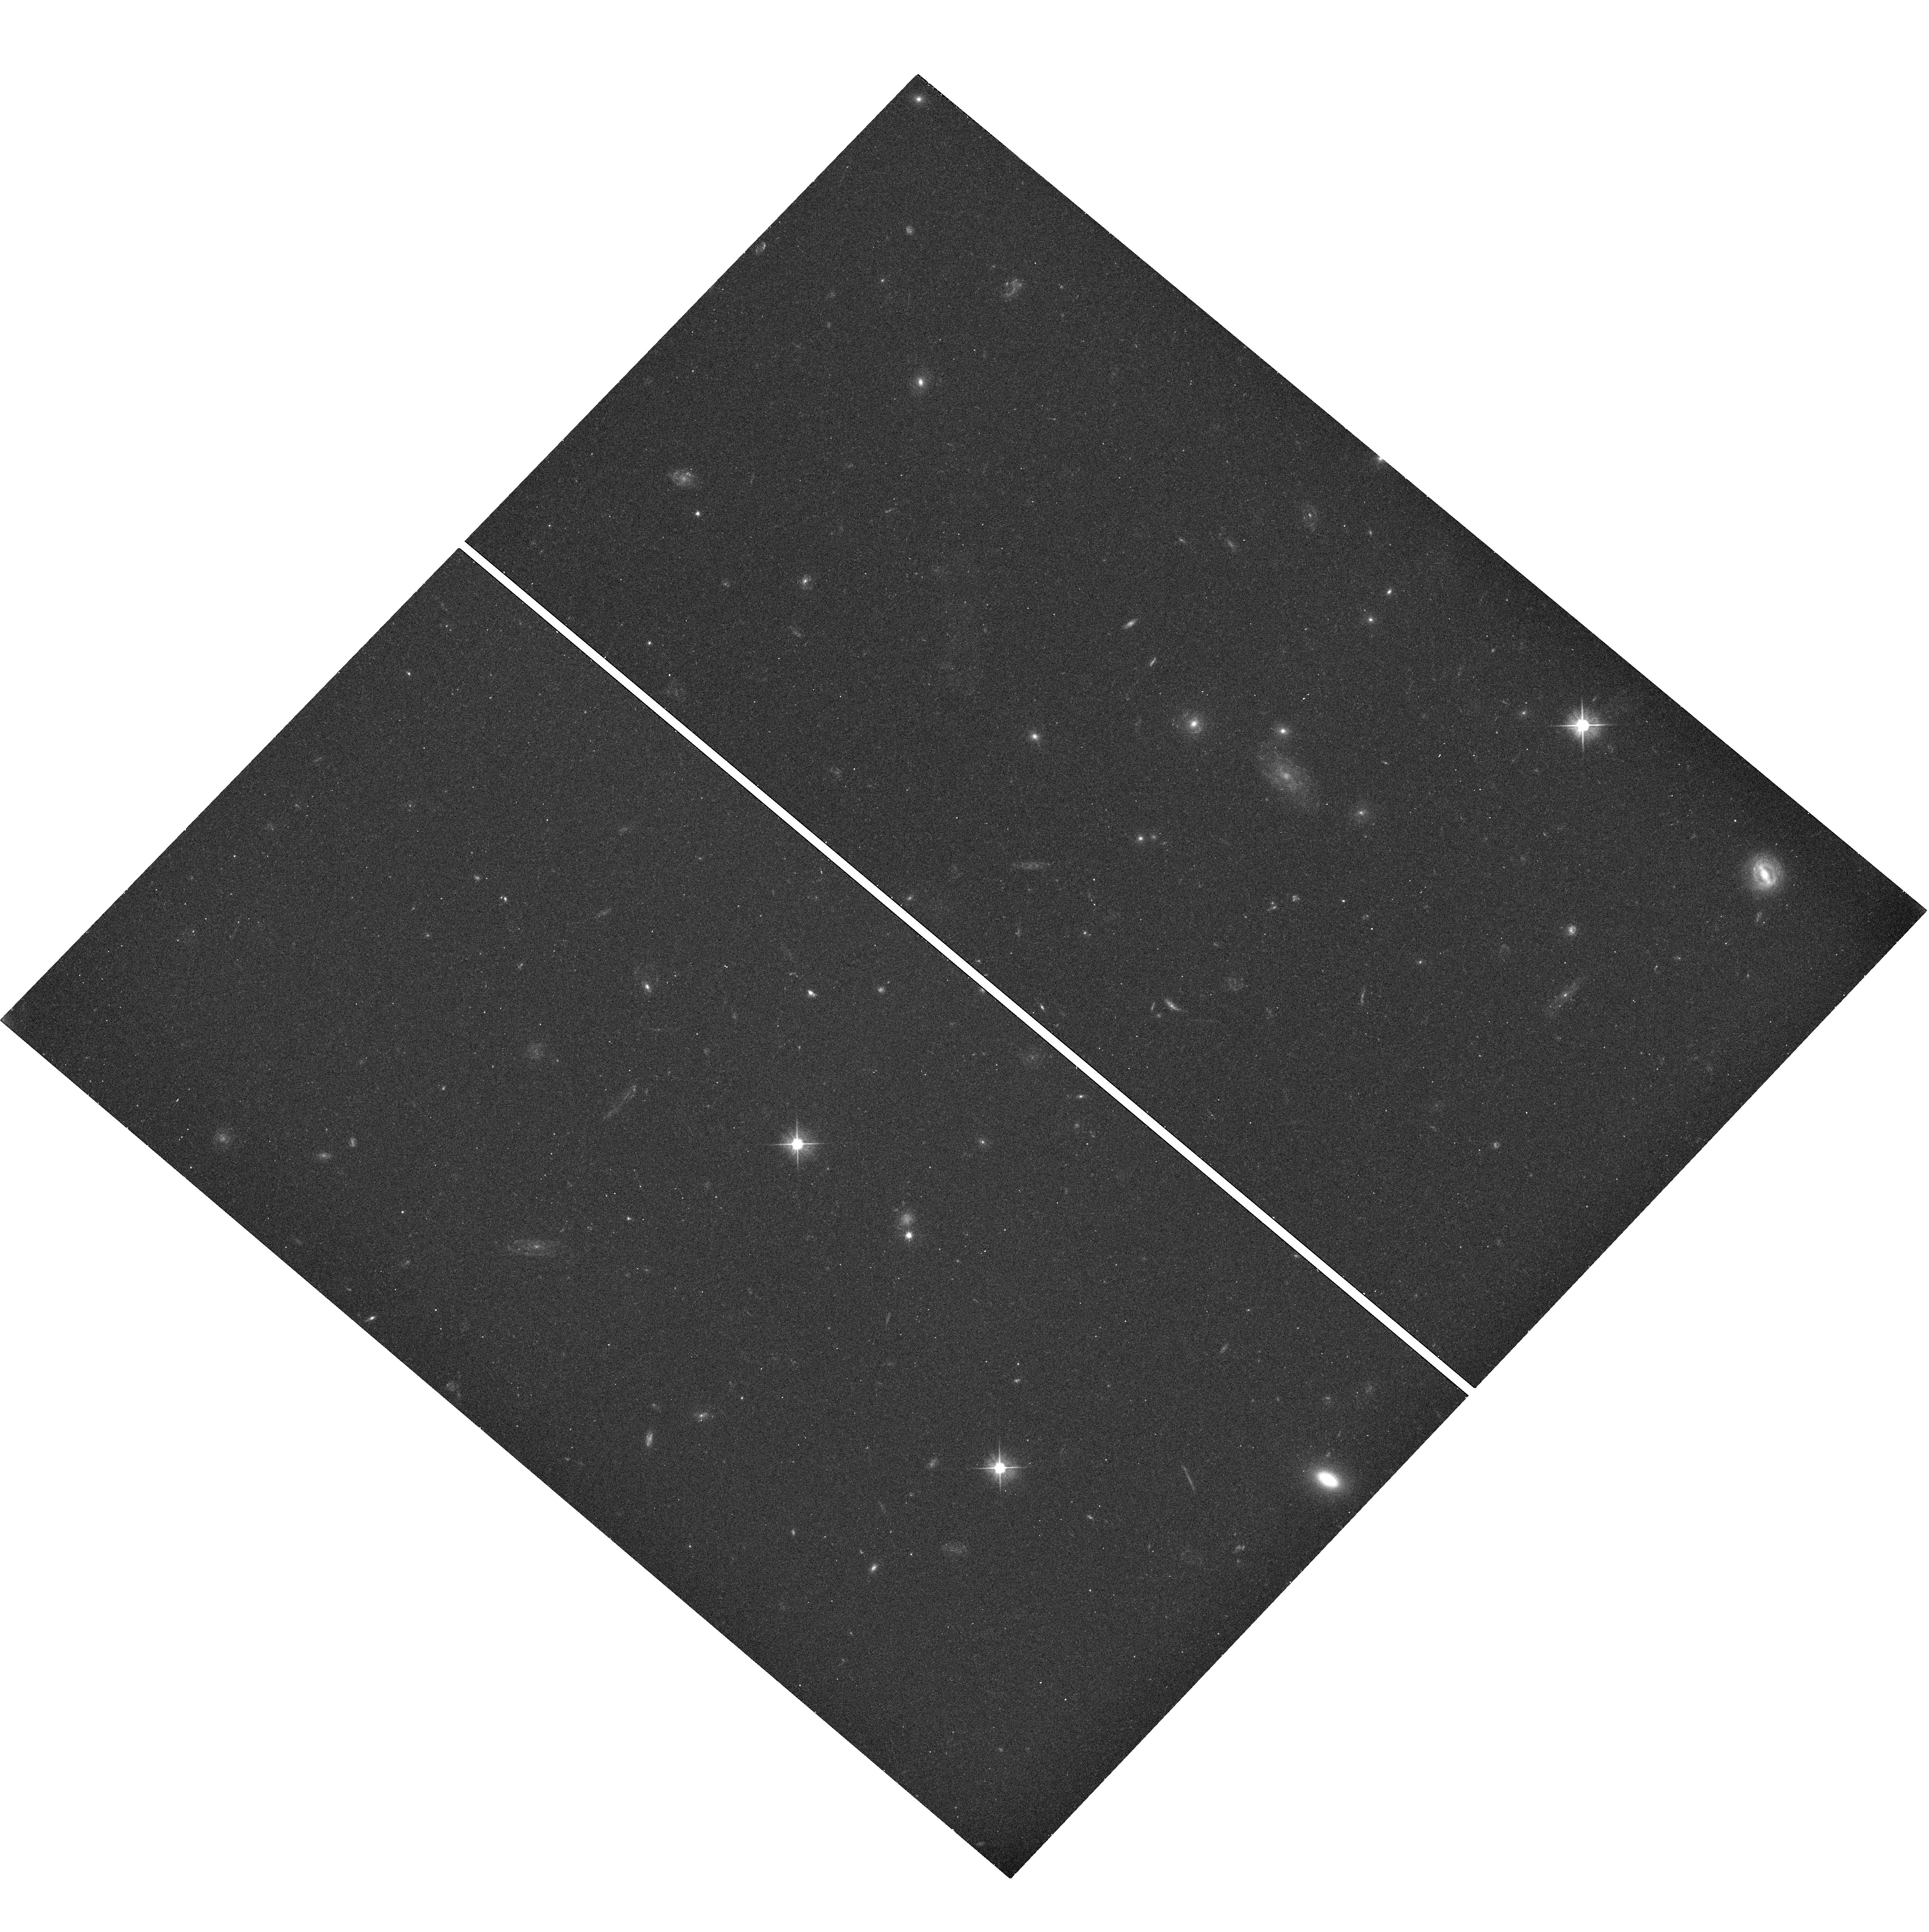
Target: SL2SJ140221+550534
Instrument: WFC3/UVIS
Filter: F475X
Exposure: 12 min
Observation ID: hst_11588_69_wfc3_uvis_f475x_ib4a69

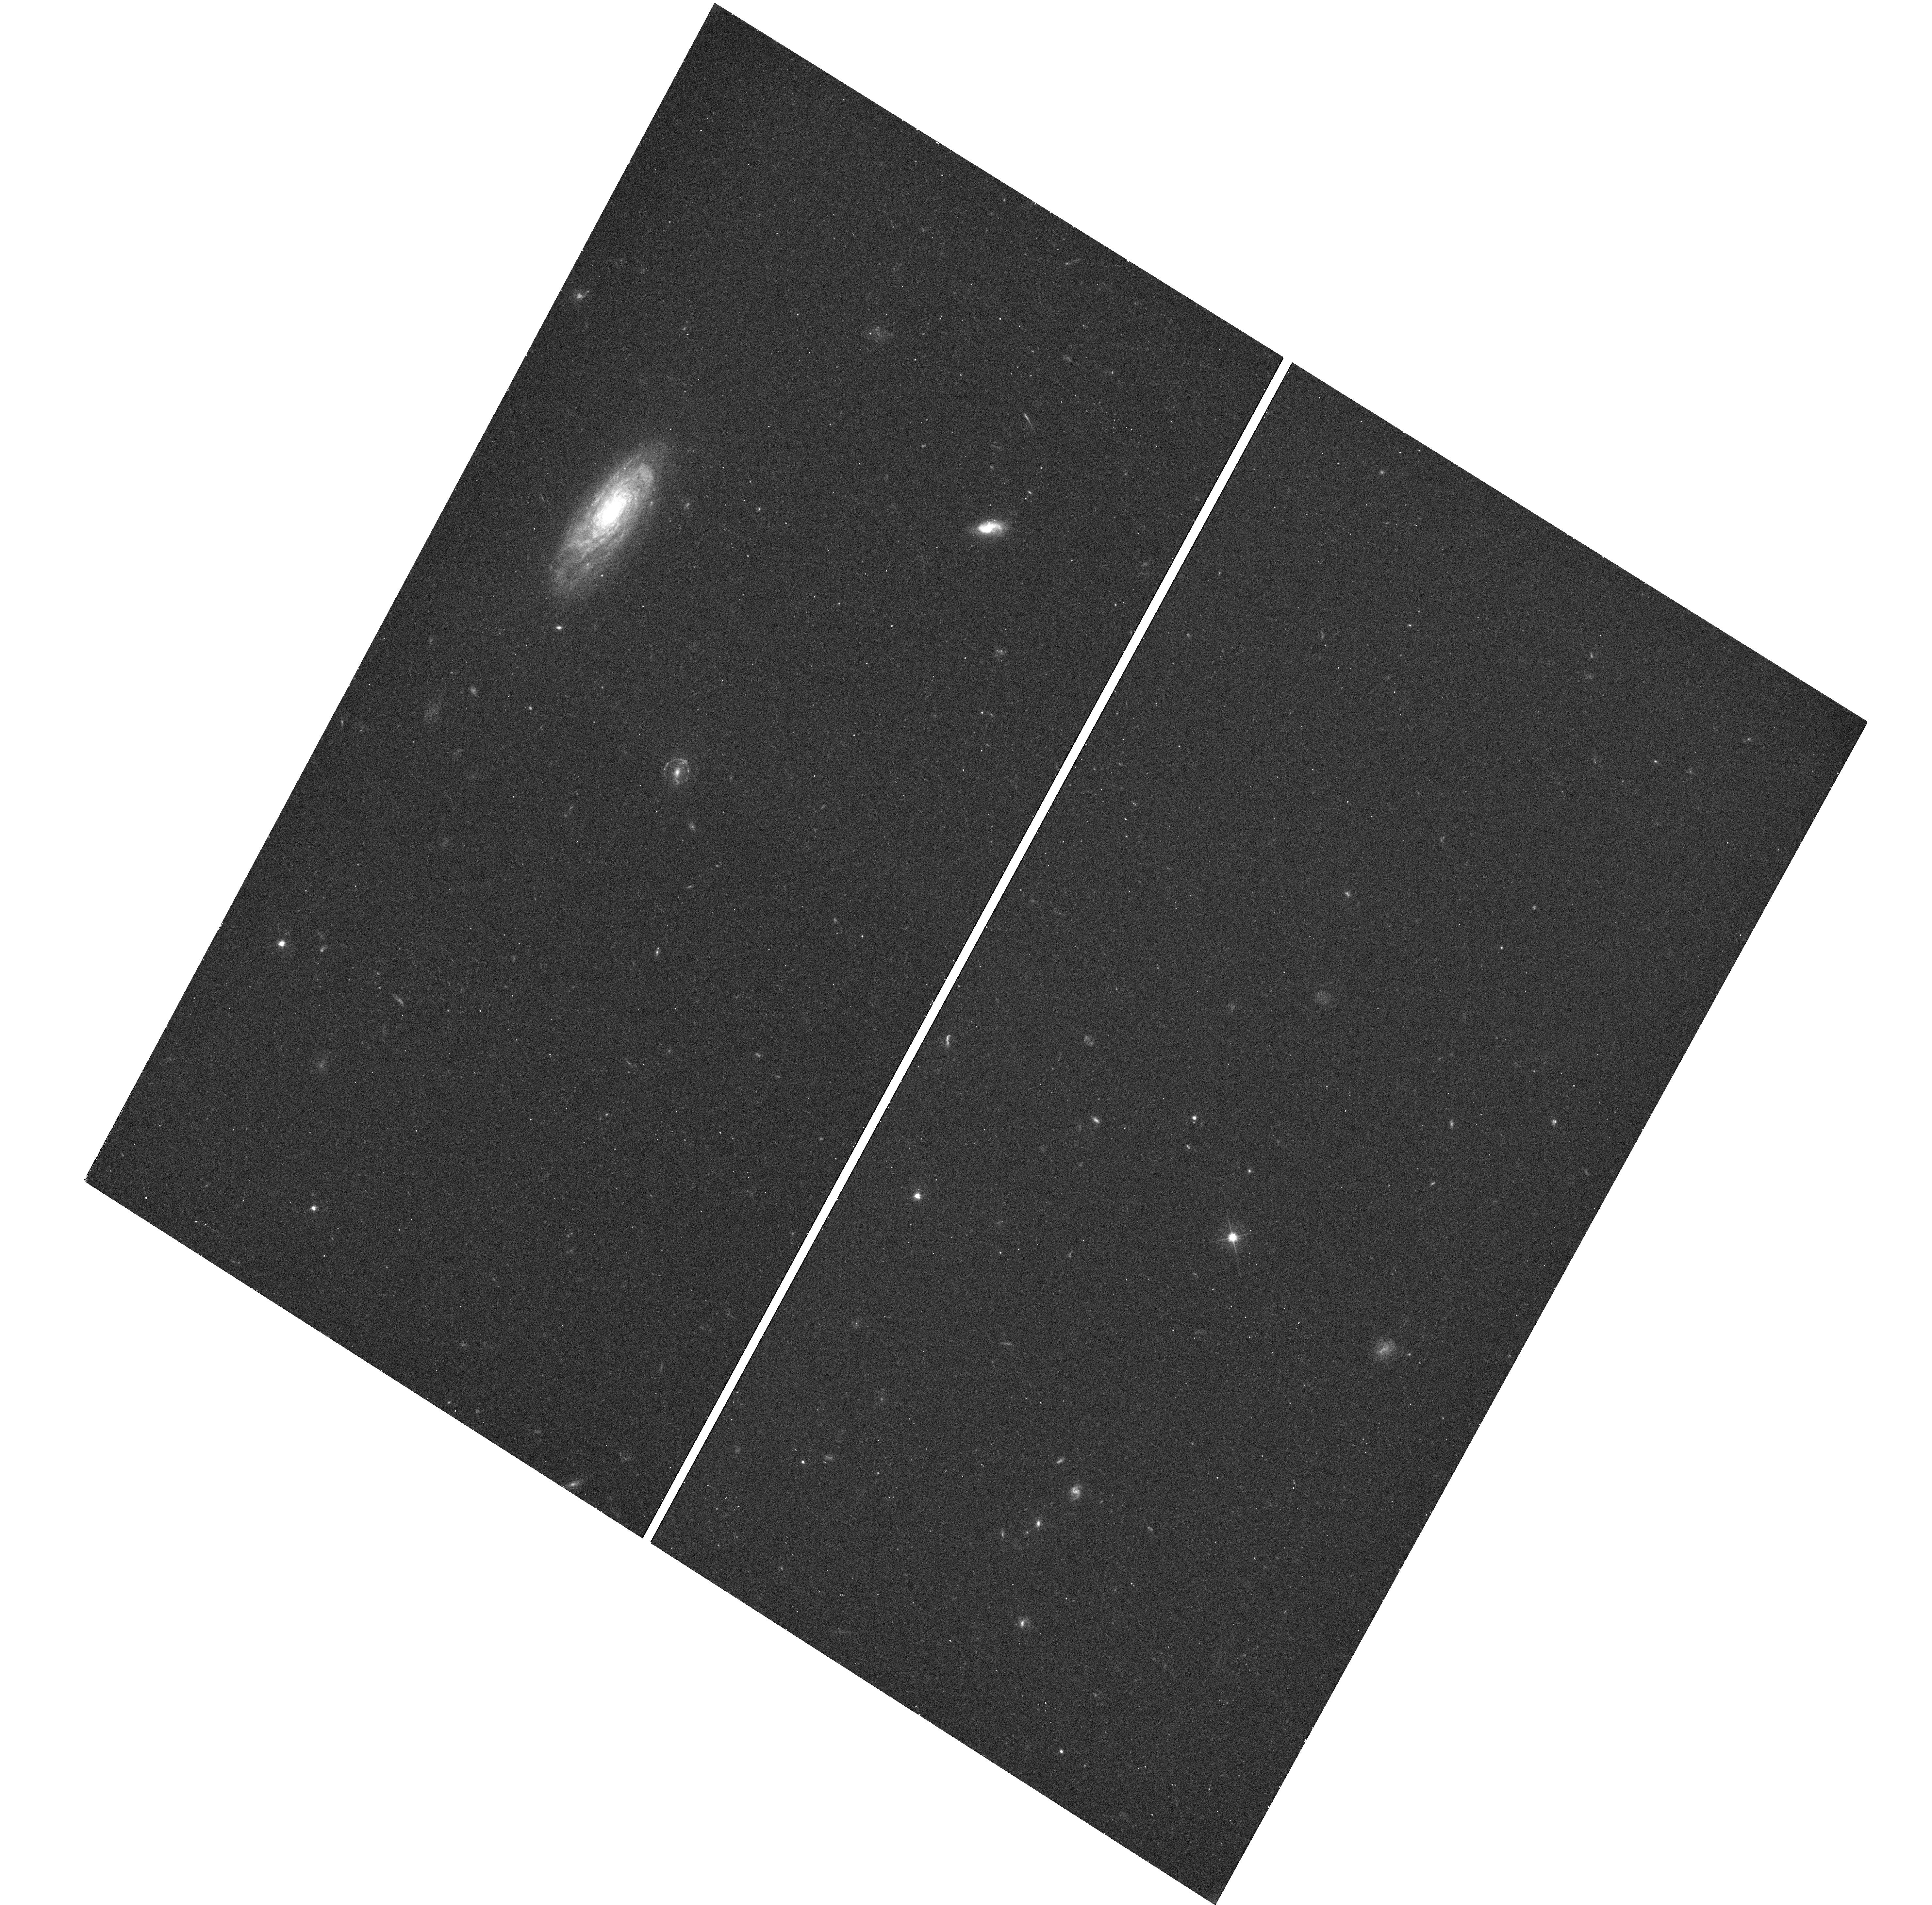
Target: SL2SJ142059+563007
Instrument: WFC3/UVIS
Filter: F475X
Exposure: 12 min
Observation ID: hst_11588_83_wfc3_uvis_f475x_ib4a83

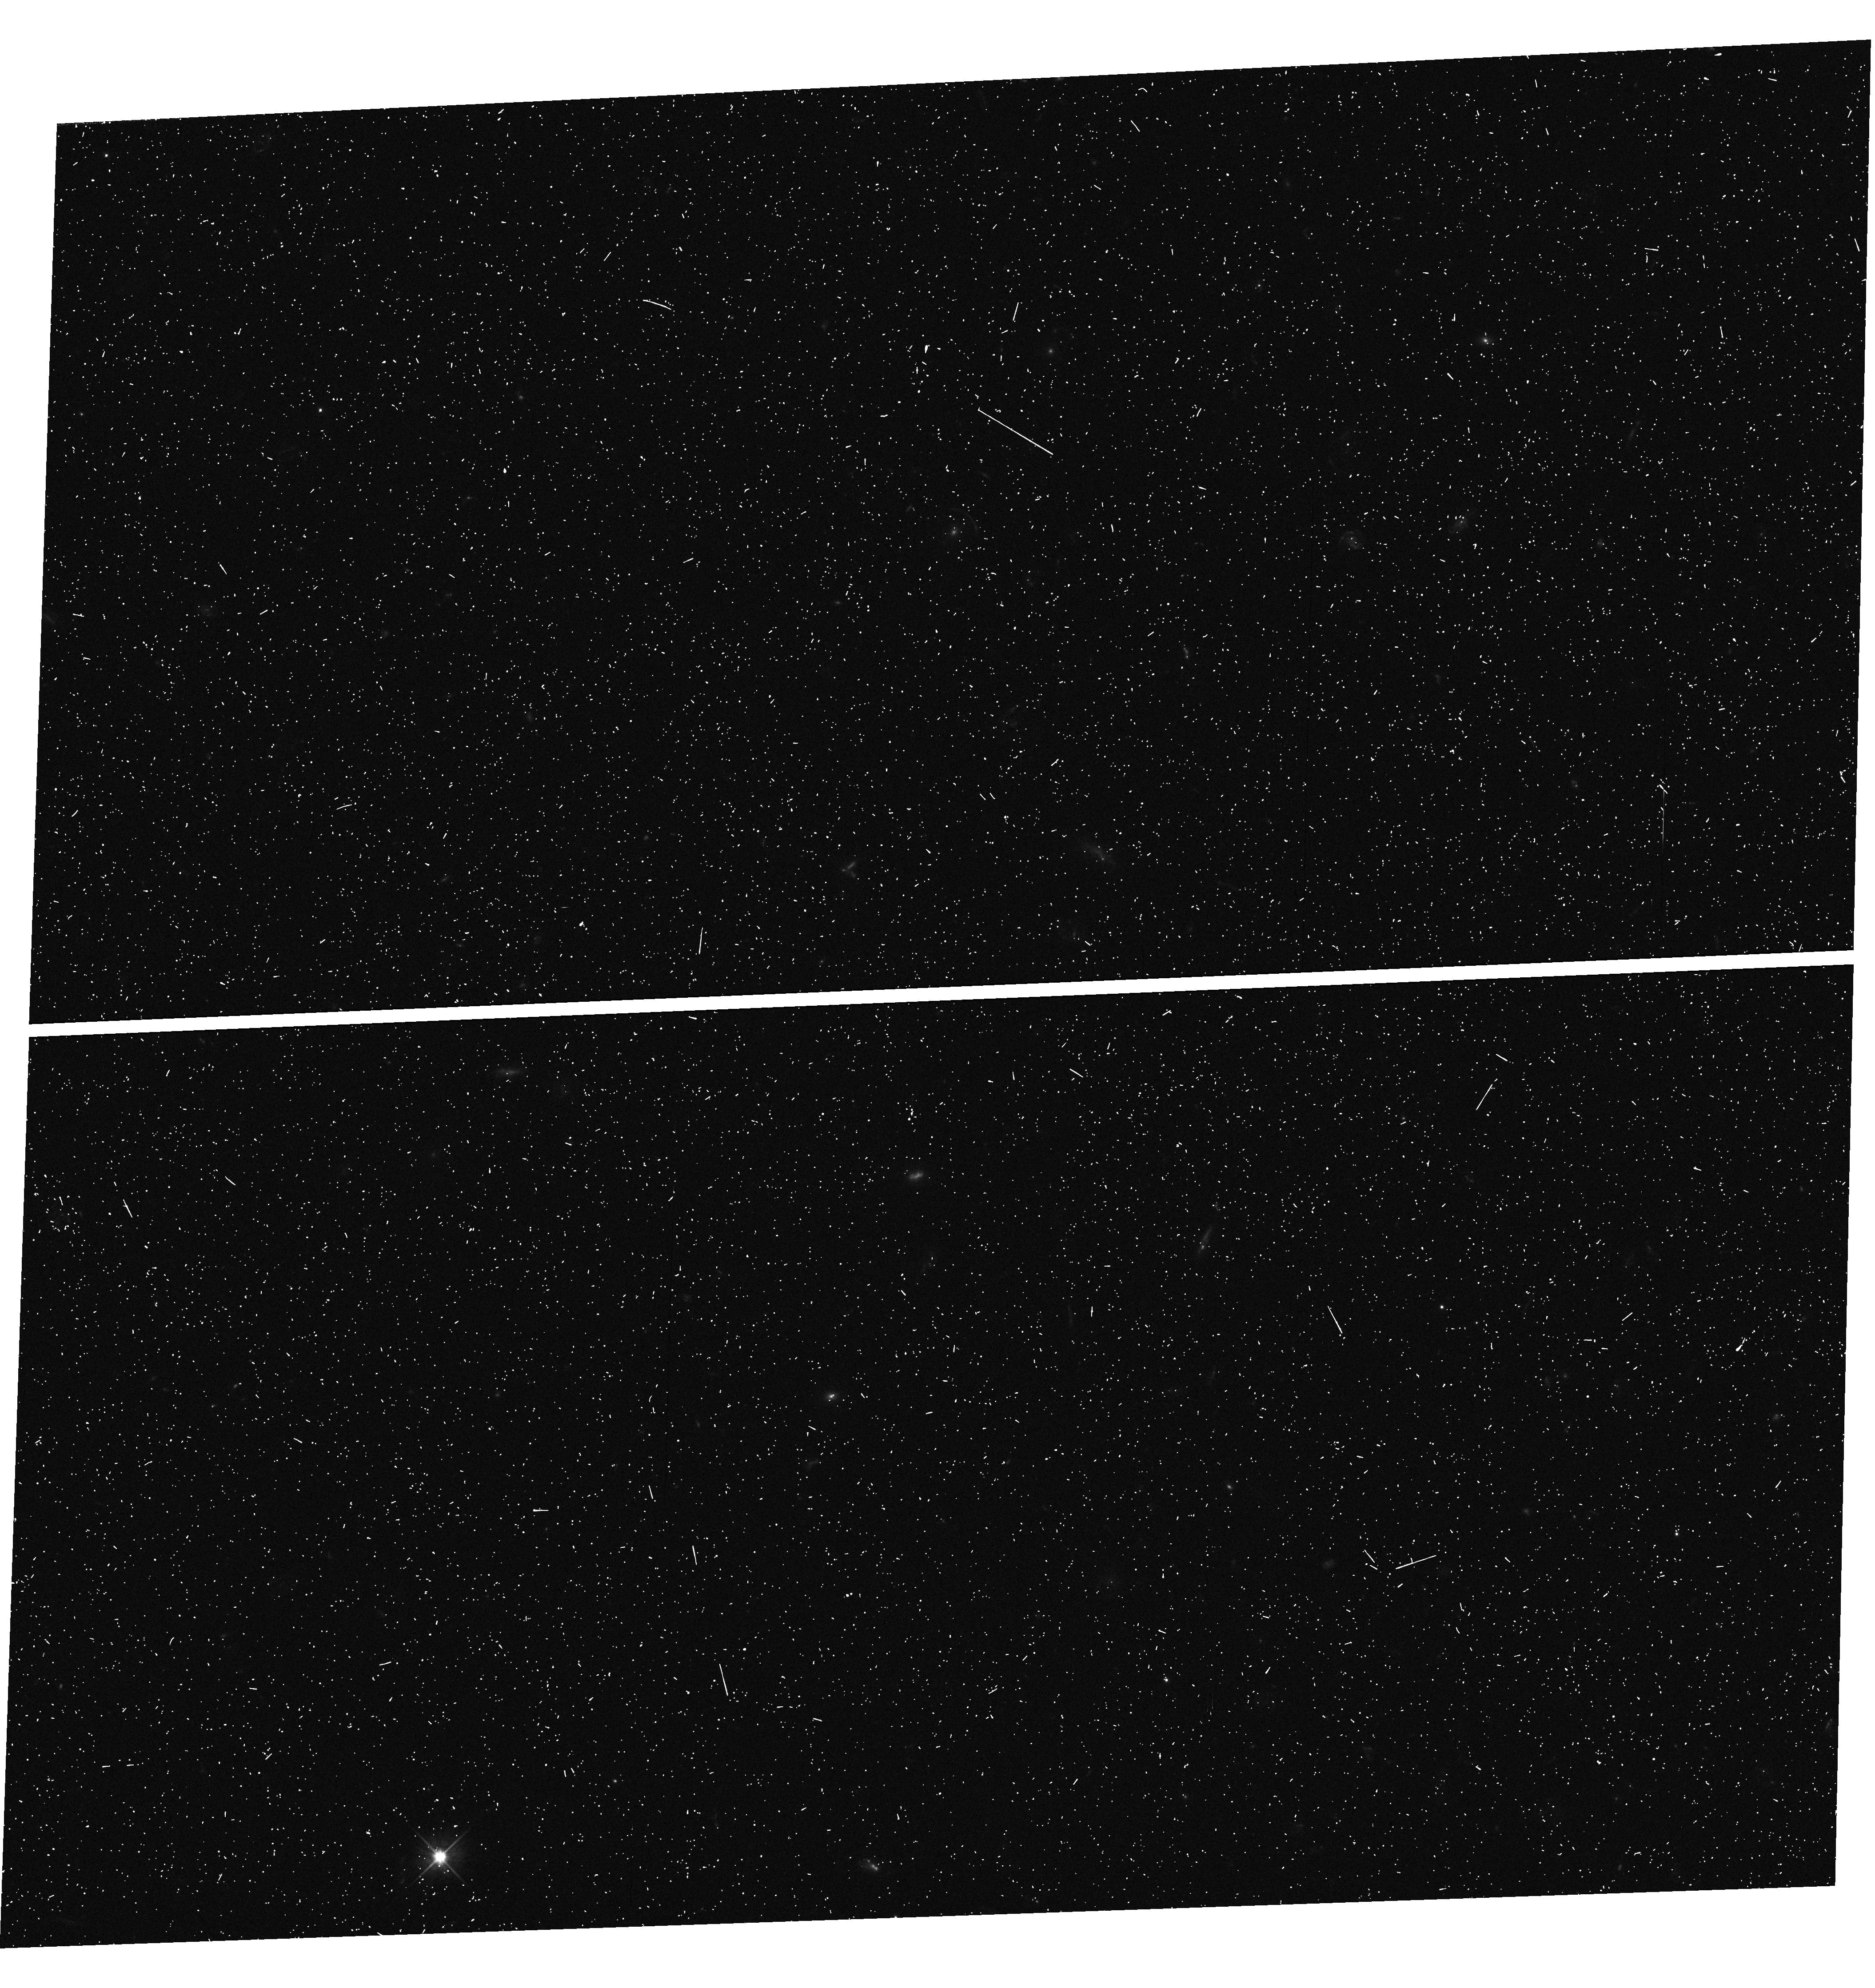
Target: SL2SJ140123+555705
Instrument: WFC3/UVIS
Filter: F475X
Exposure: 6 min
Observation ID: hst_11588_67_wfc3_uvis_f475x_ib4a67

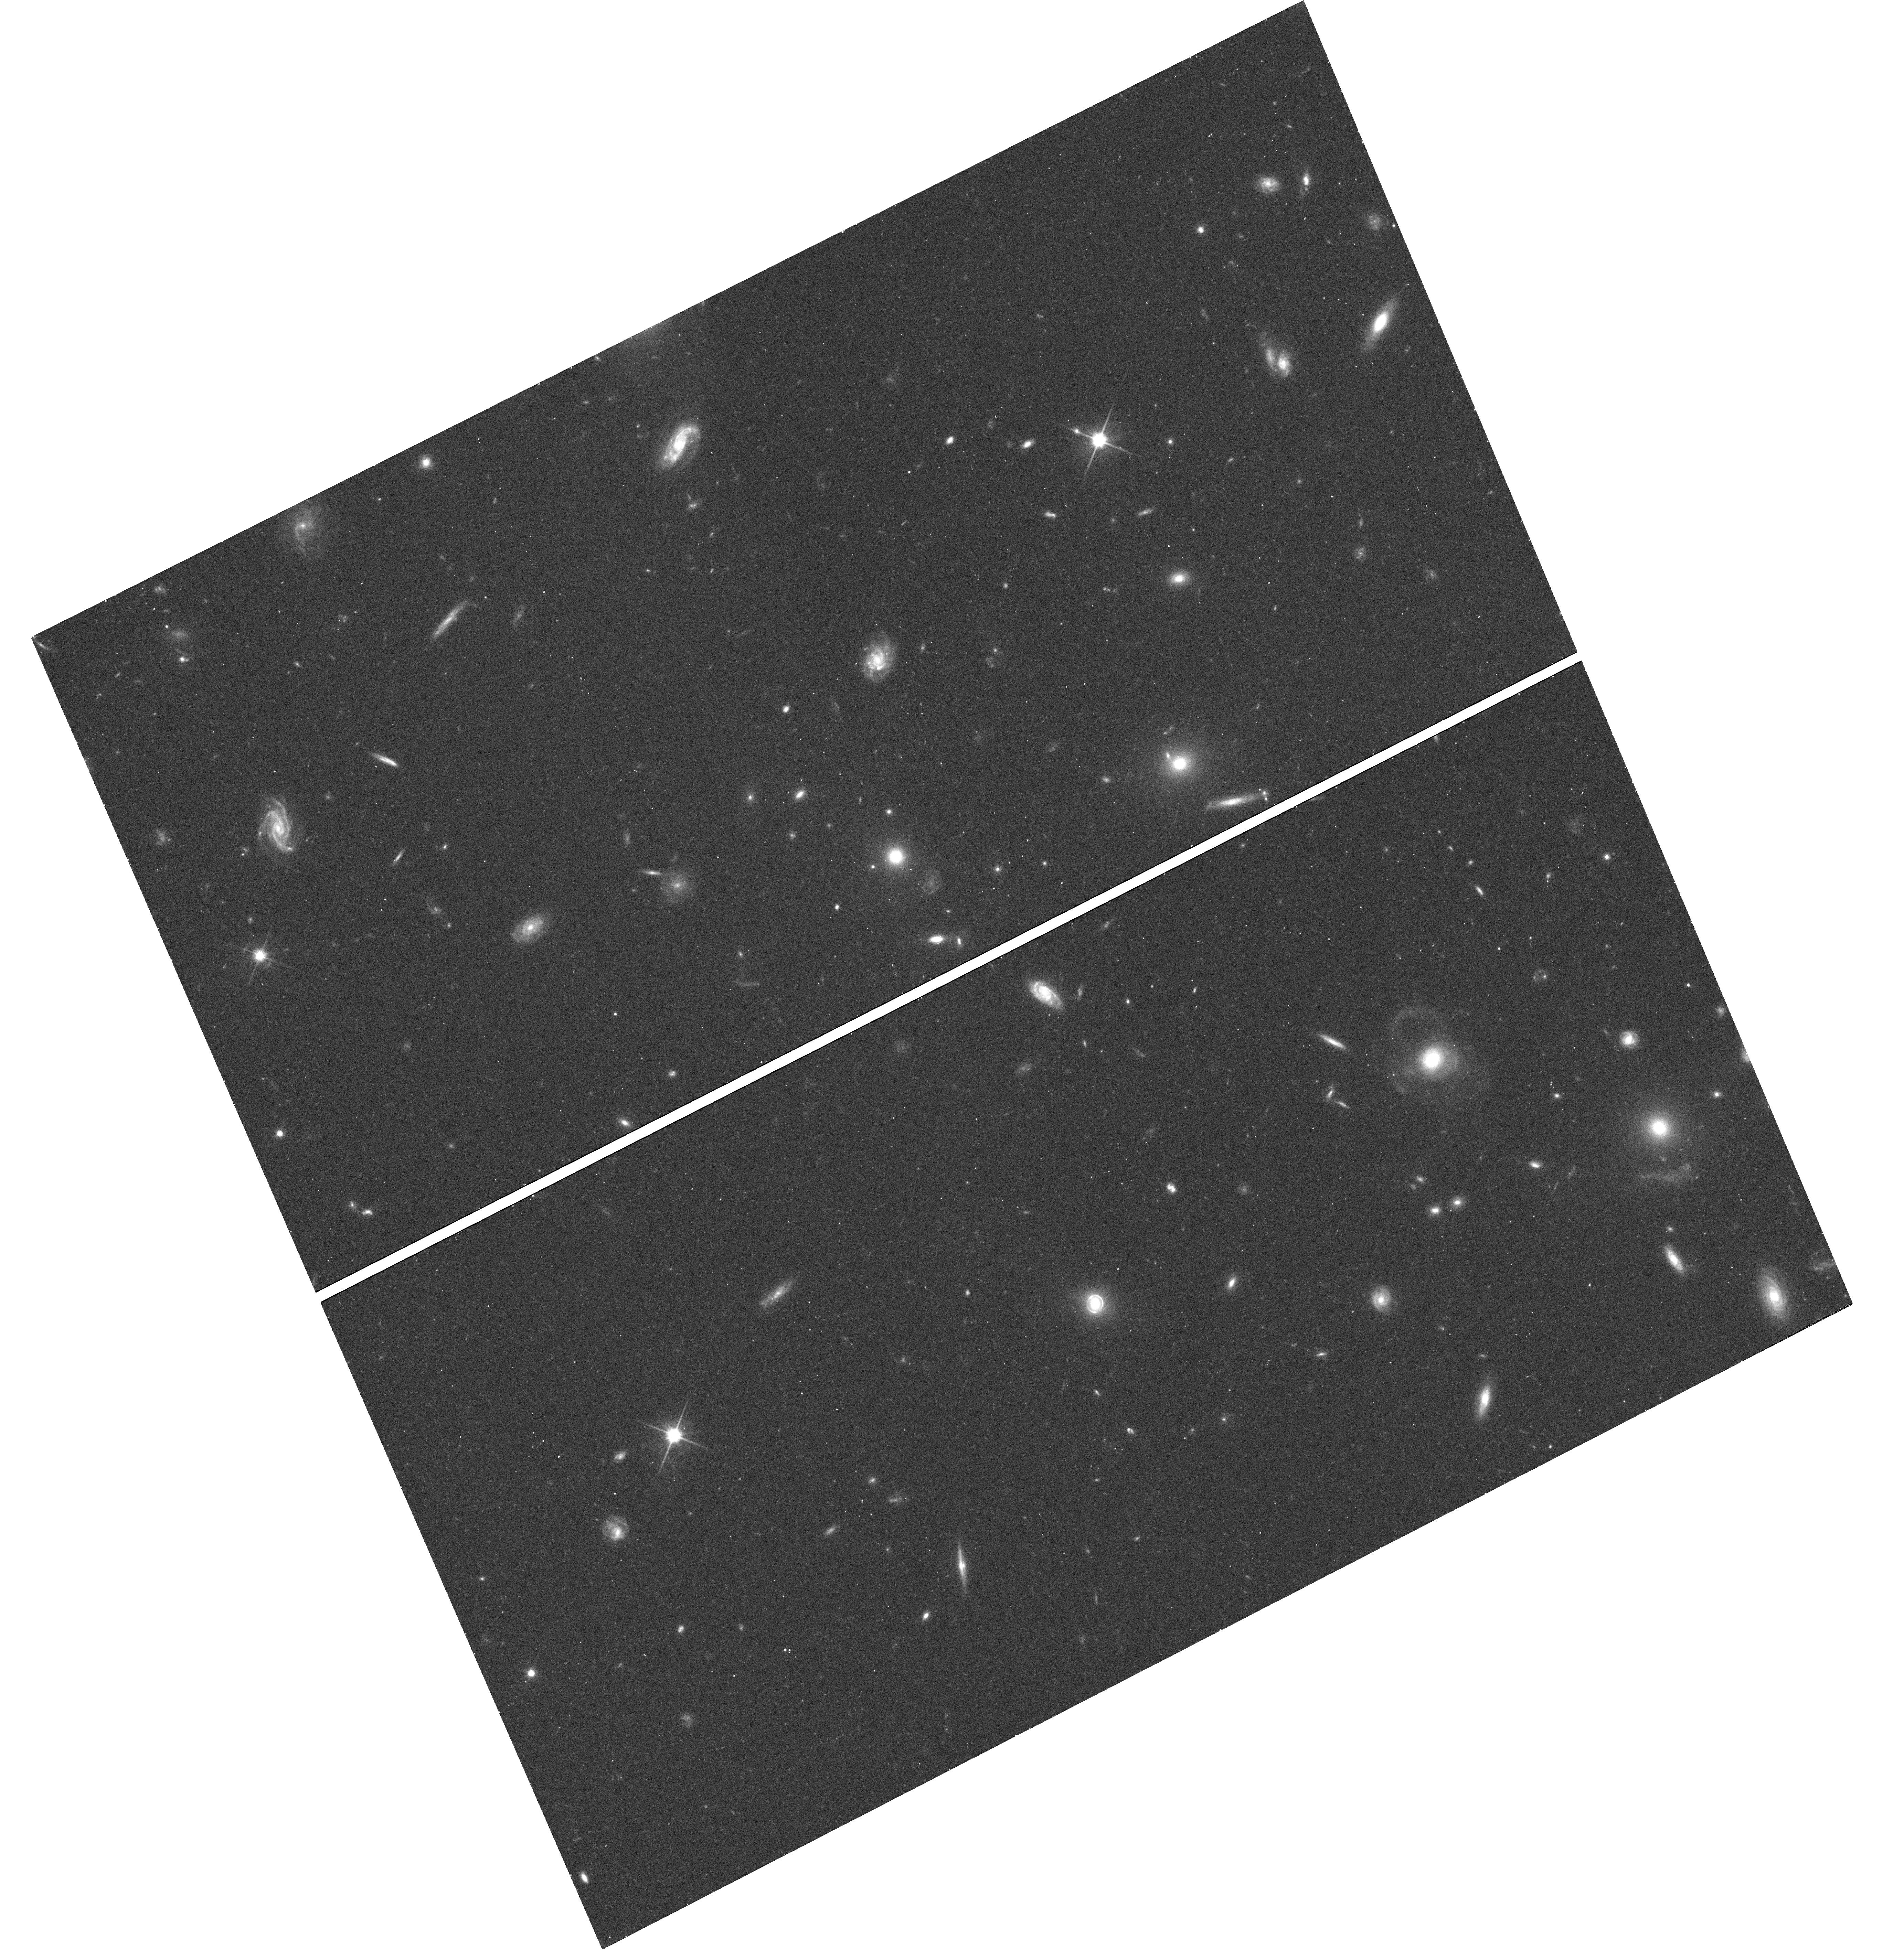
Target: SL2SJ141137+565119
Instrument: WFC3/UVIS
Filter: F600LP
Exposure: 12 min
Observation ID: hst_11588_79_wfc3_uvis_f600lp_ib4a79

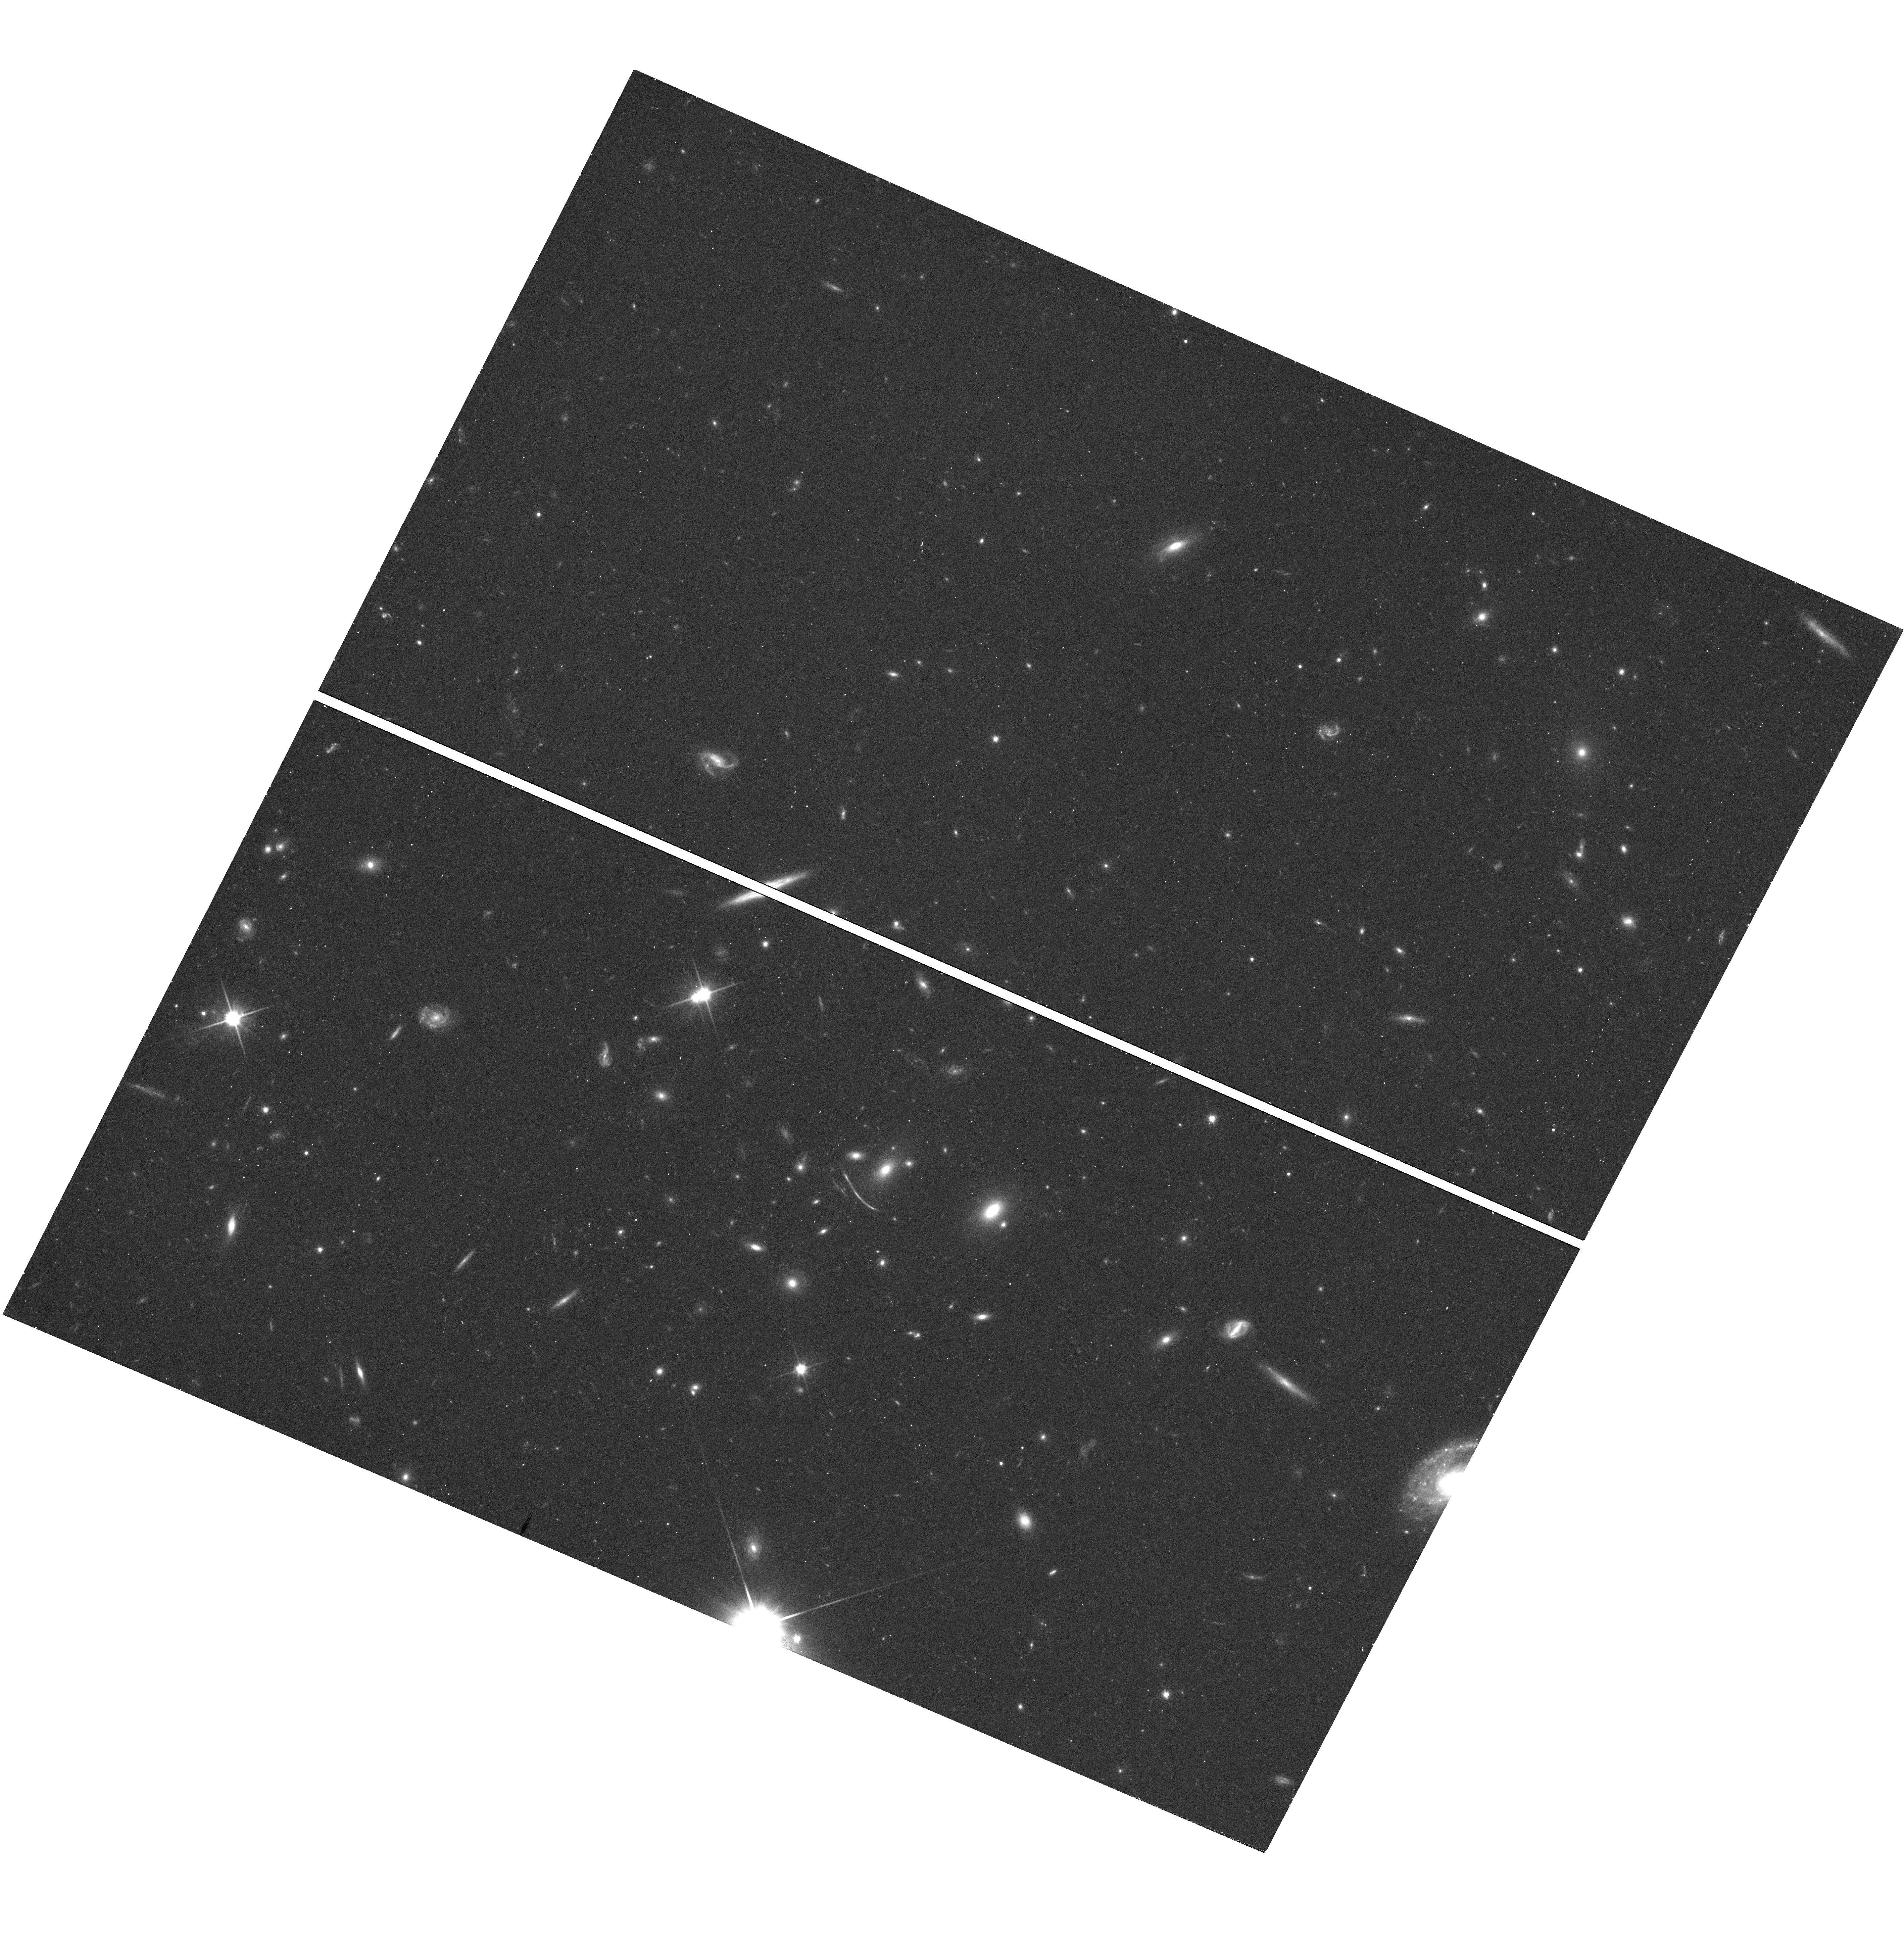
Target: SL2SJ143002+554634
Instrument: WFC3/UVIS
Filter: F600LP
Exposure: 12 min
Observation ID: hst_11588_91_wfc3_uvis_f600lp_ib4a91

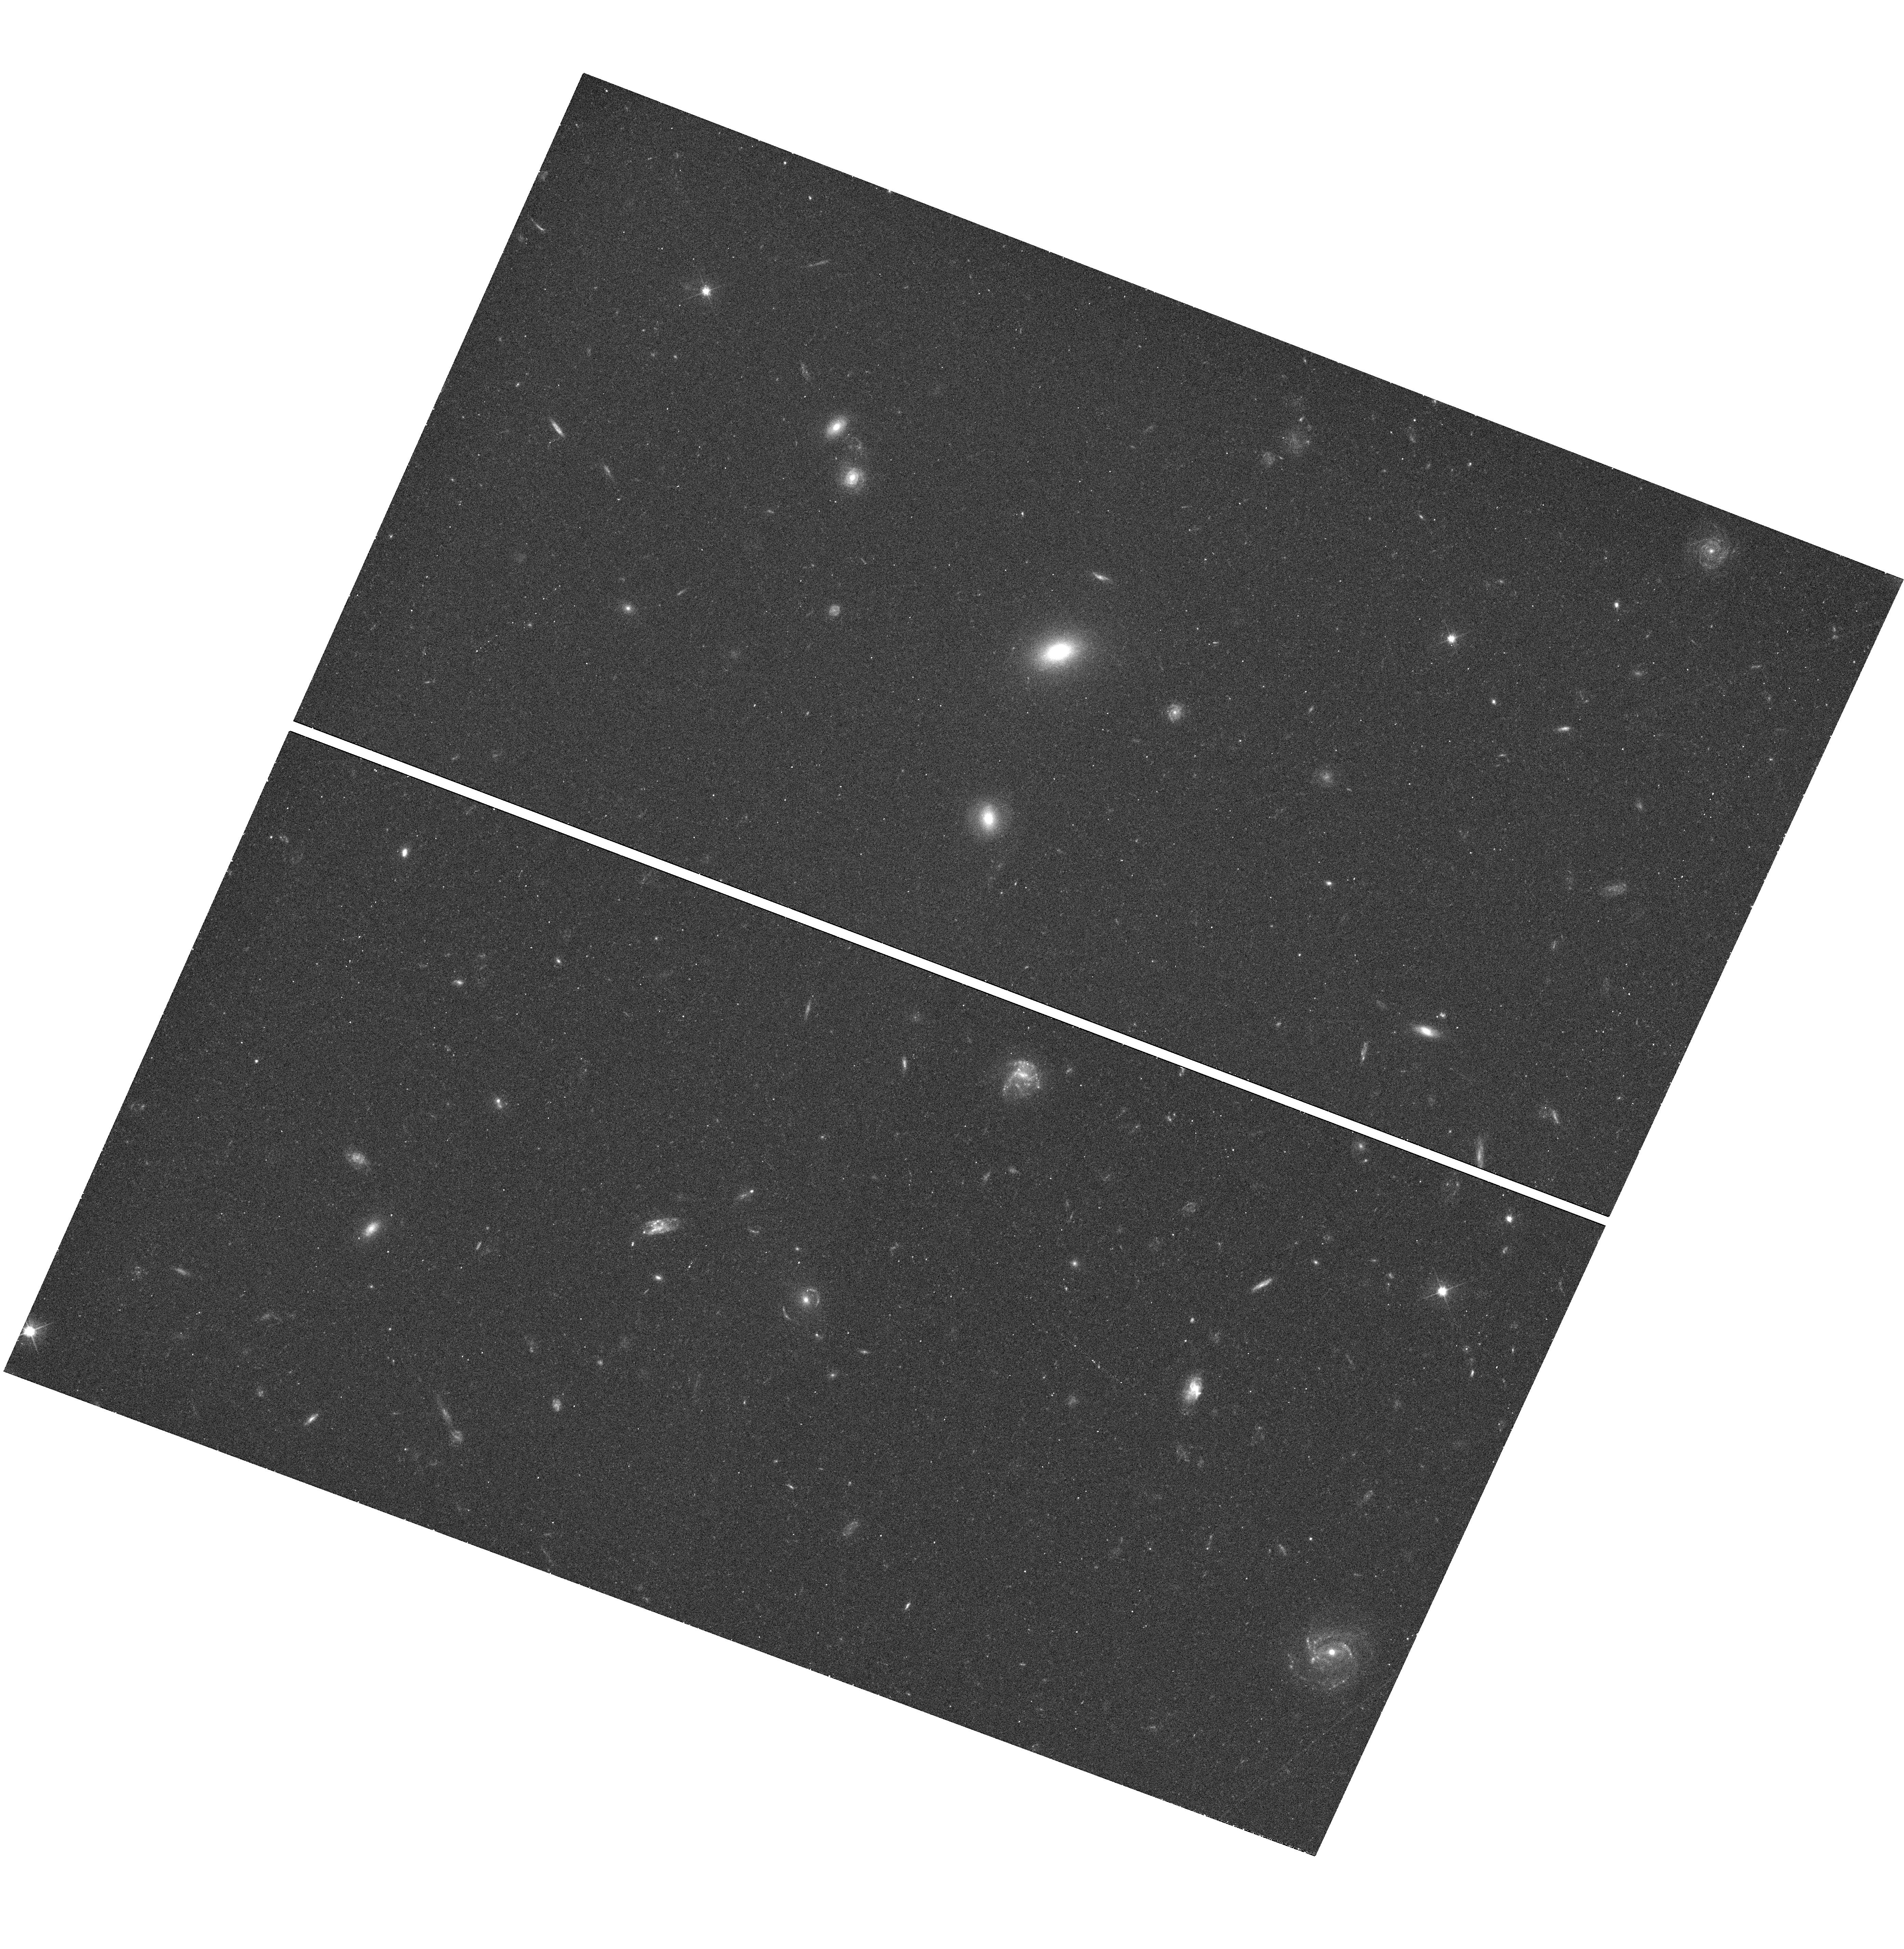
Target: SL2SJ140156+554446
Instrument: WFC3/UVIS
Filter: F475X
Exposure: 12 min
Observation ID: hst_11588_68_wfc3_uvis_f475x_ib4a68

Galaxy-Scale Strong Lenses from the CFHTLS survey (PI: Gavazzi, Raphael)

We aim to investigate the origin and evolution of early-type galaxies using gravitational lensing, modeling the mass profiles of objects over a wide range of redshifts. The low redshift (z = 0.2) sample is already in place following the successful HST SLACS survey; we now propose to build up and analyse a sample of comparable size (~50 systems) at high redshift (0.4 < z < 0.9) using HST WFC3 SNAPSHOT observations of lens systems identified by the SL2S collaboration in the CFHT legacy survey.